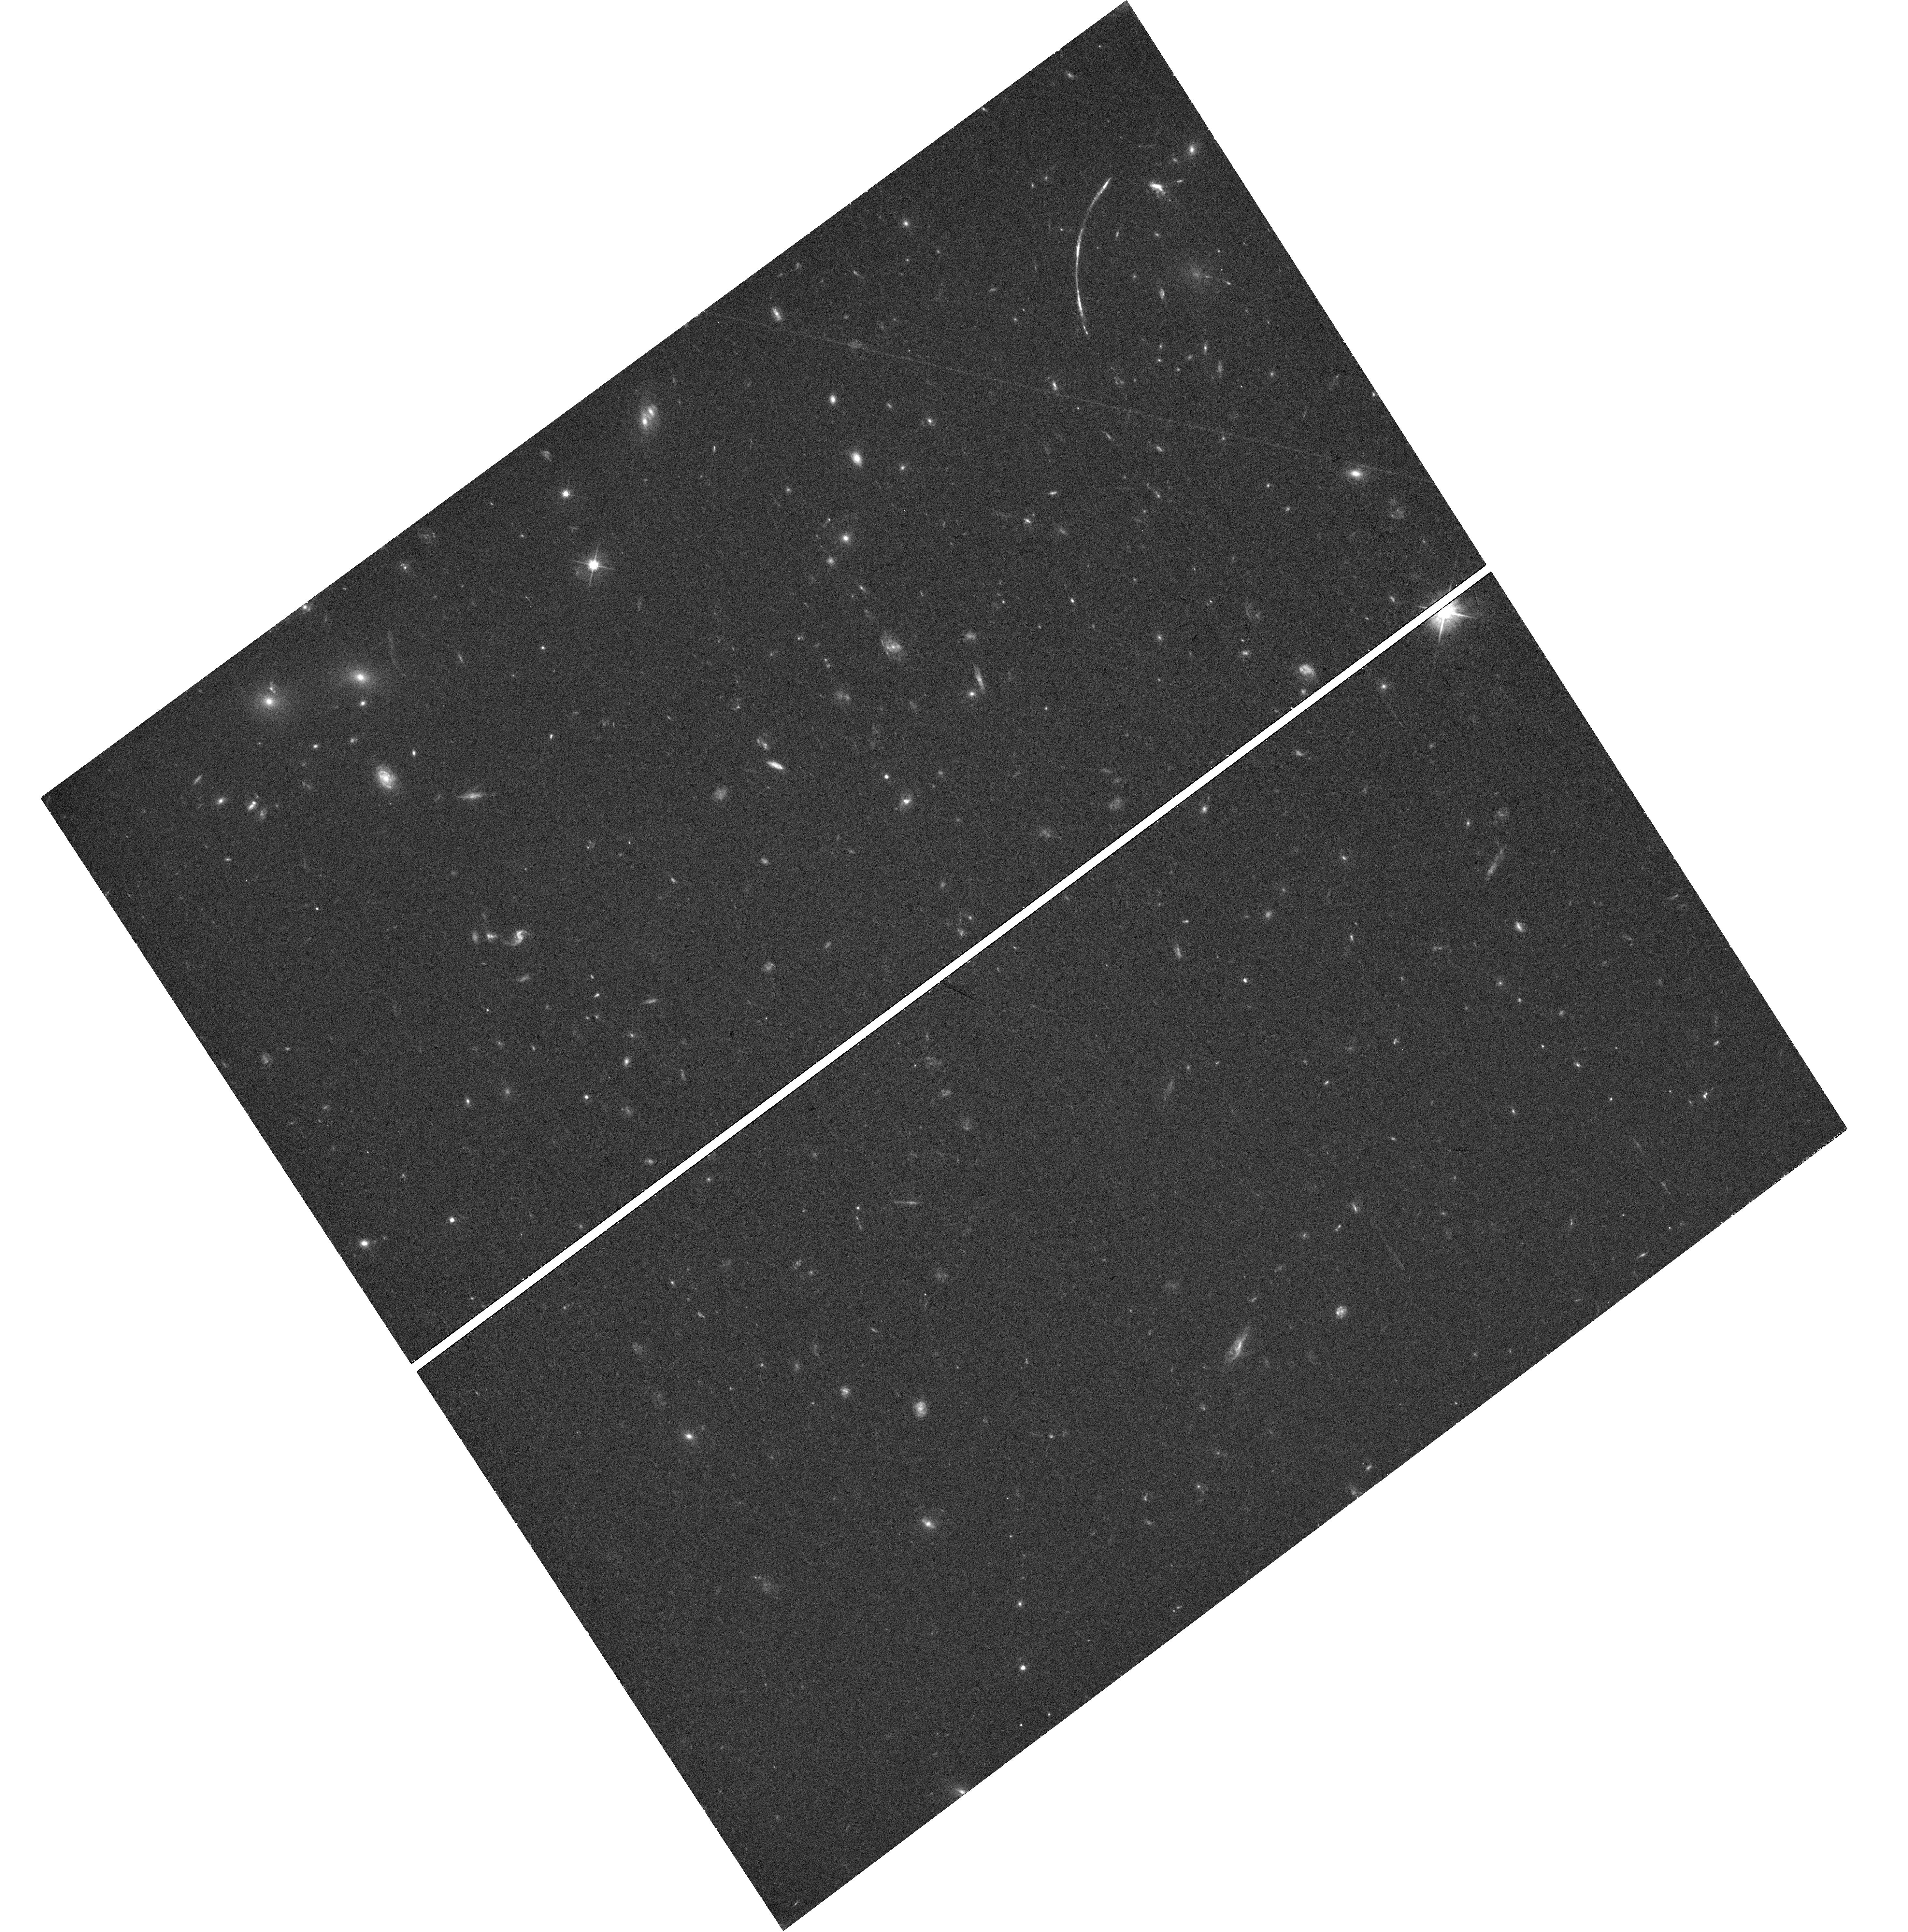
Target: SGASJ1110+6459. Instrument: WFC3/UVIS. Filter: F555W. Exposure: 38 min. Observation ID: hst_17311_04_wfc3_uvis_f555w_if4804

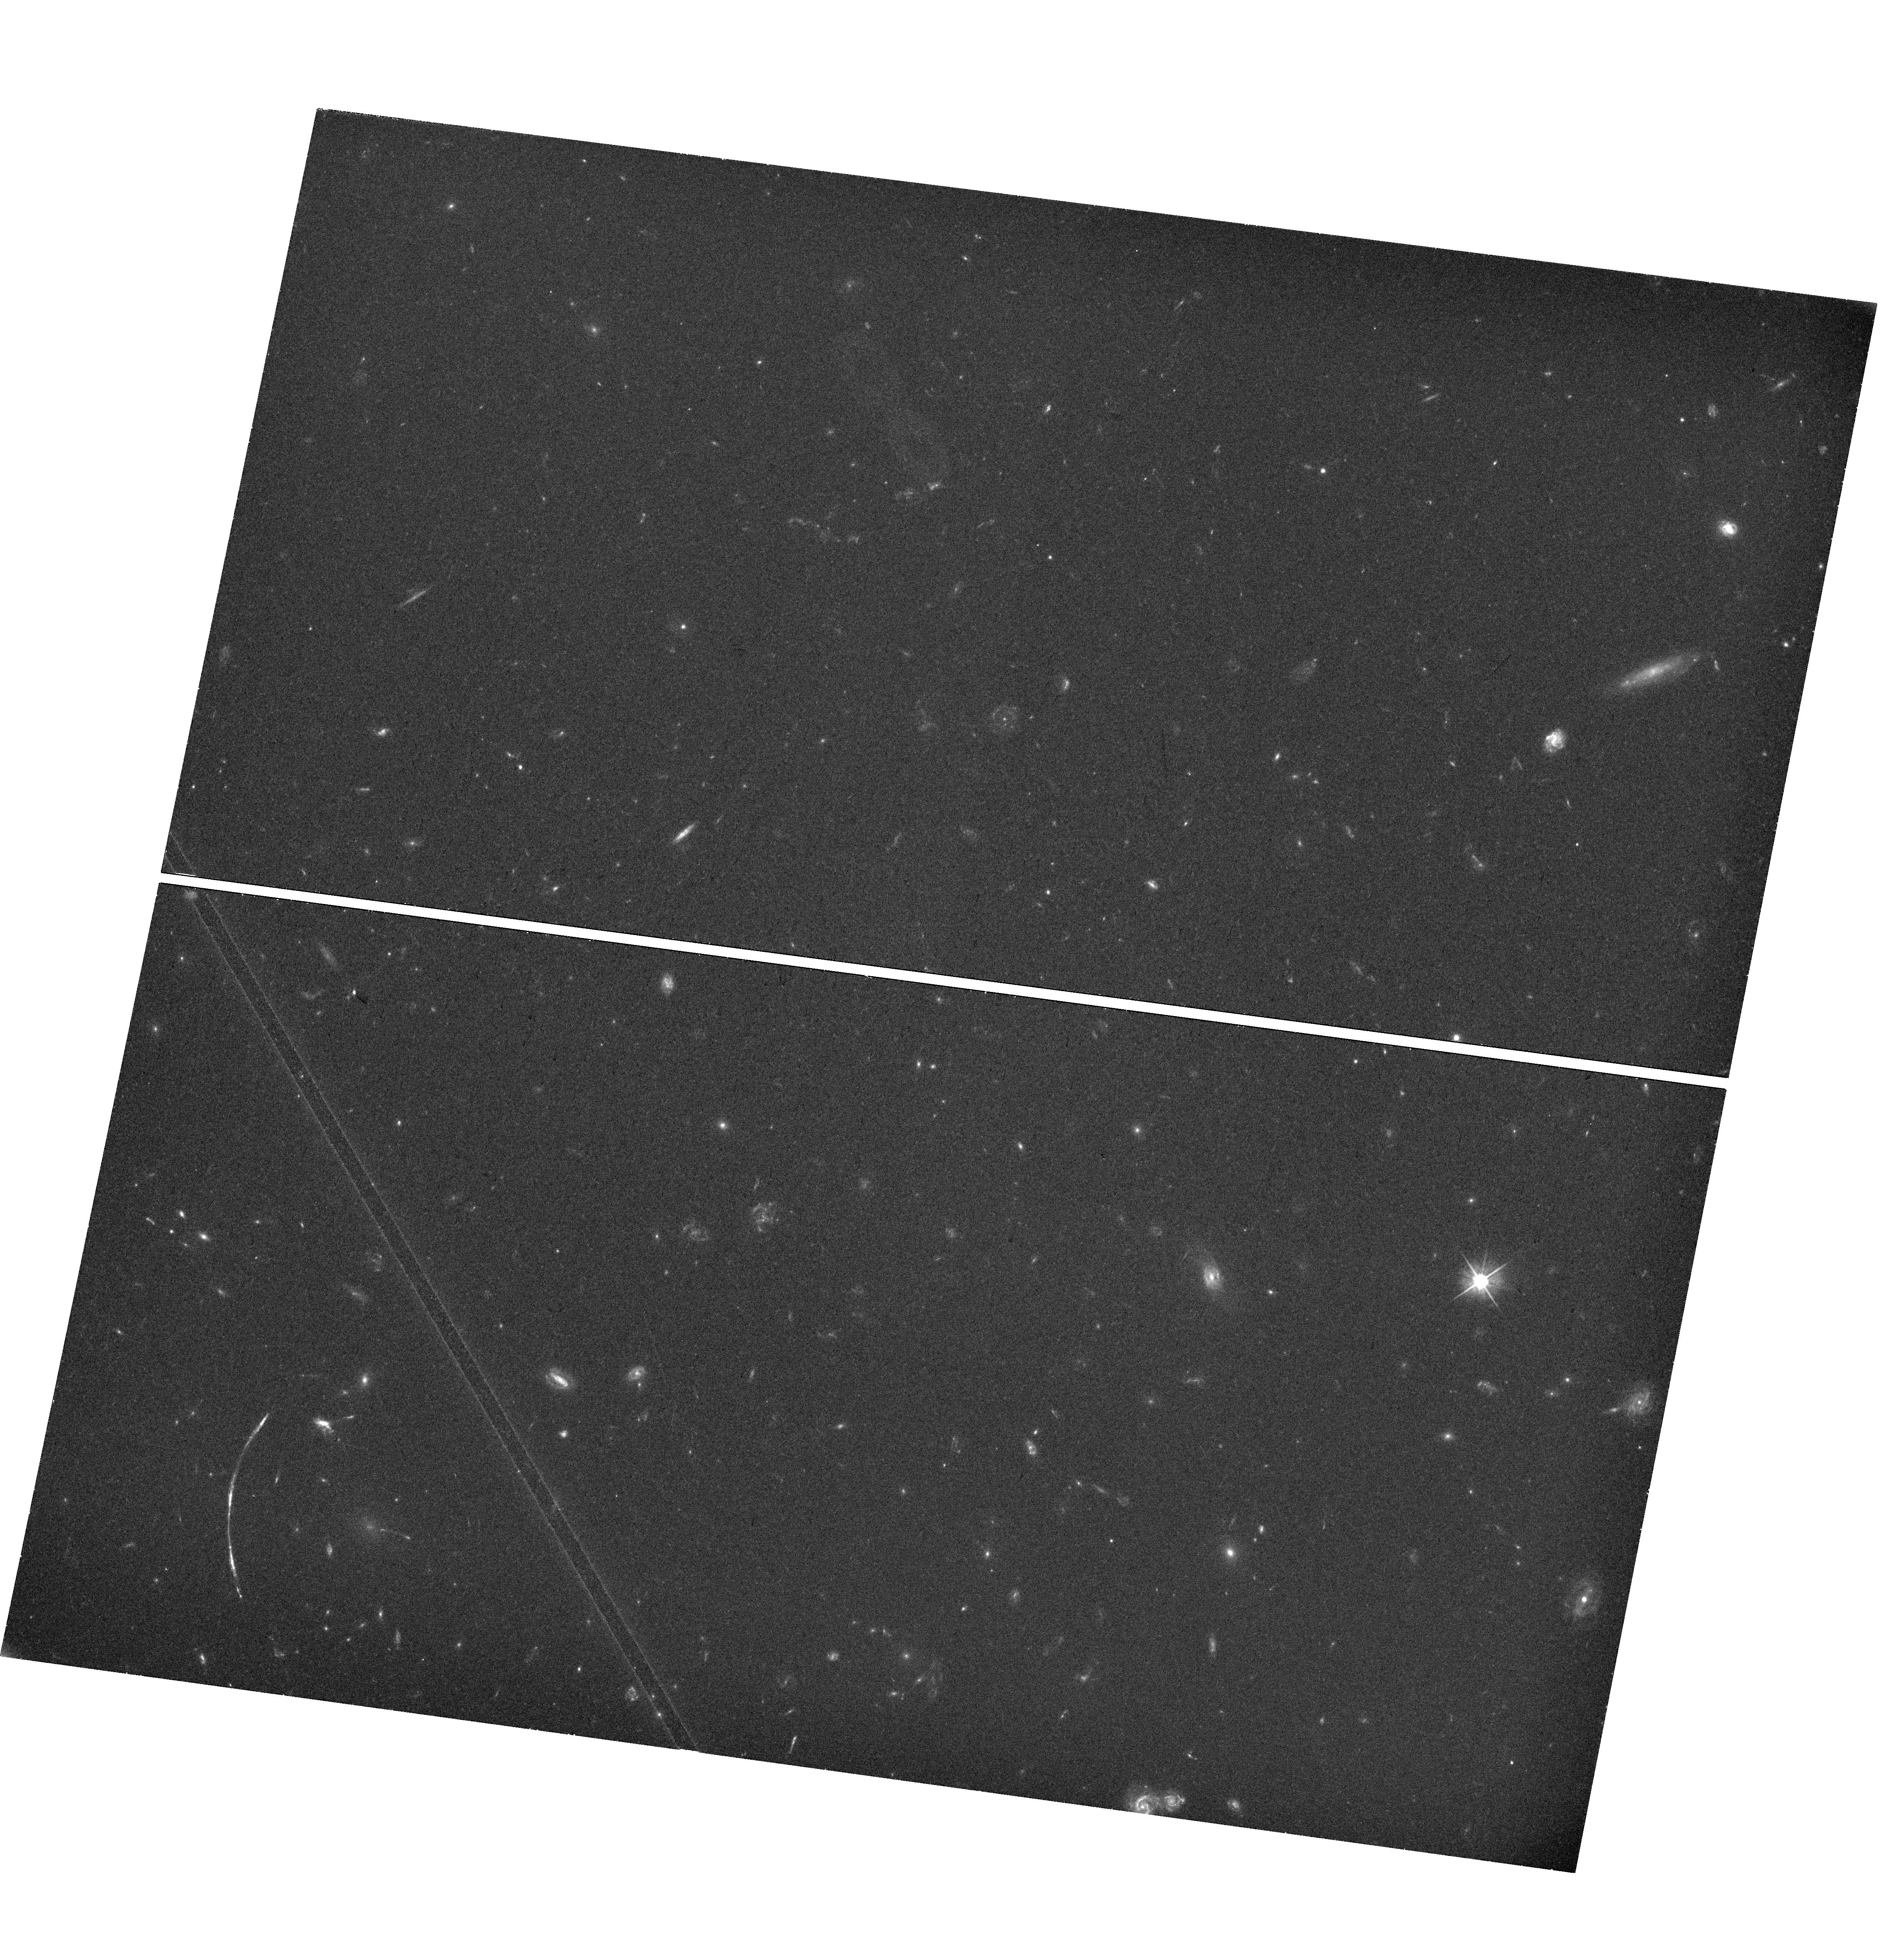
Target: SGASJ1110+6459. Instrument: WFC3/UVIS. Filter: F555W. Exposure: 44 min. Observation ID: hst_17311_02_wfc3_uvis_f555w_if4802

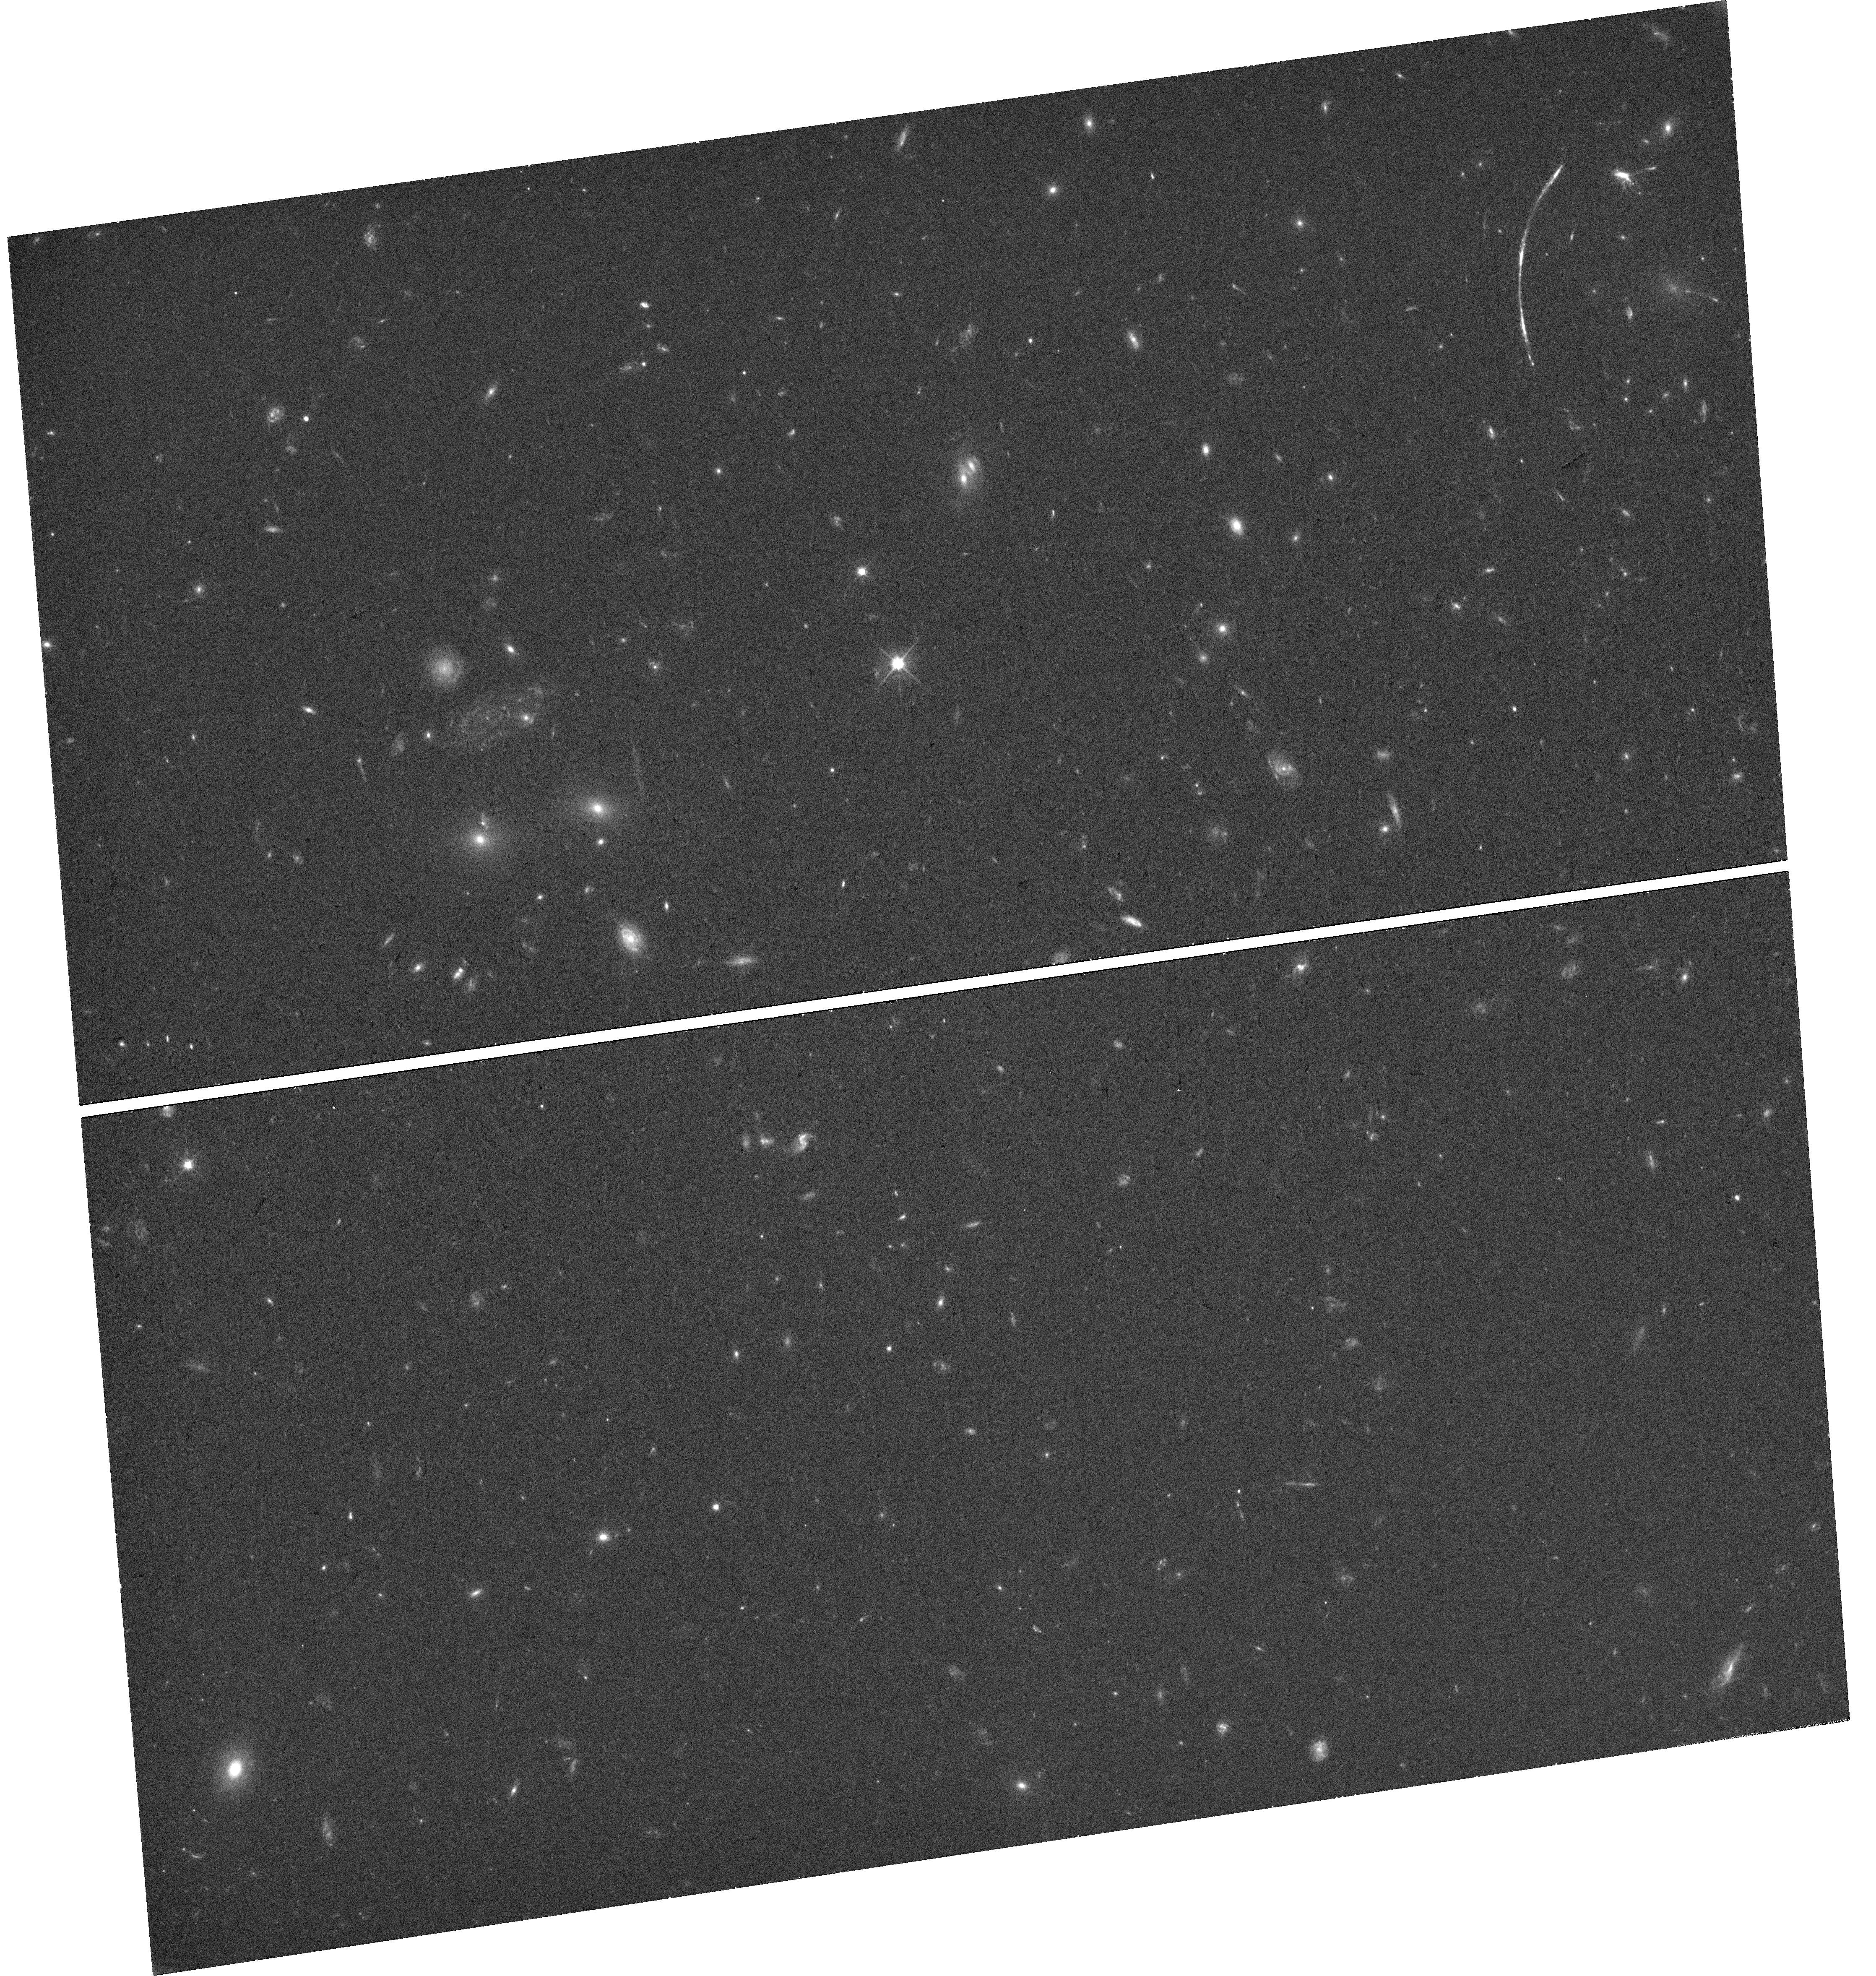
Target: SGASJ1110+6459. Instrument: WFC3/UVIS. Filter: F555W. Exposure: 38 min. Observation ID: hst_17311_05_wfc3_uvis_f555w_if4805

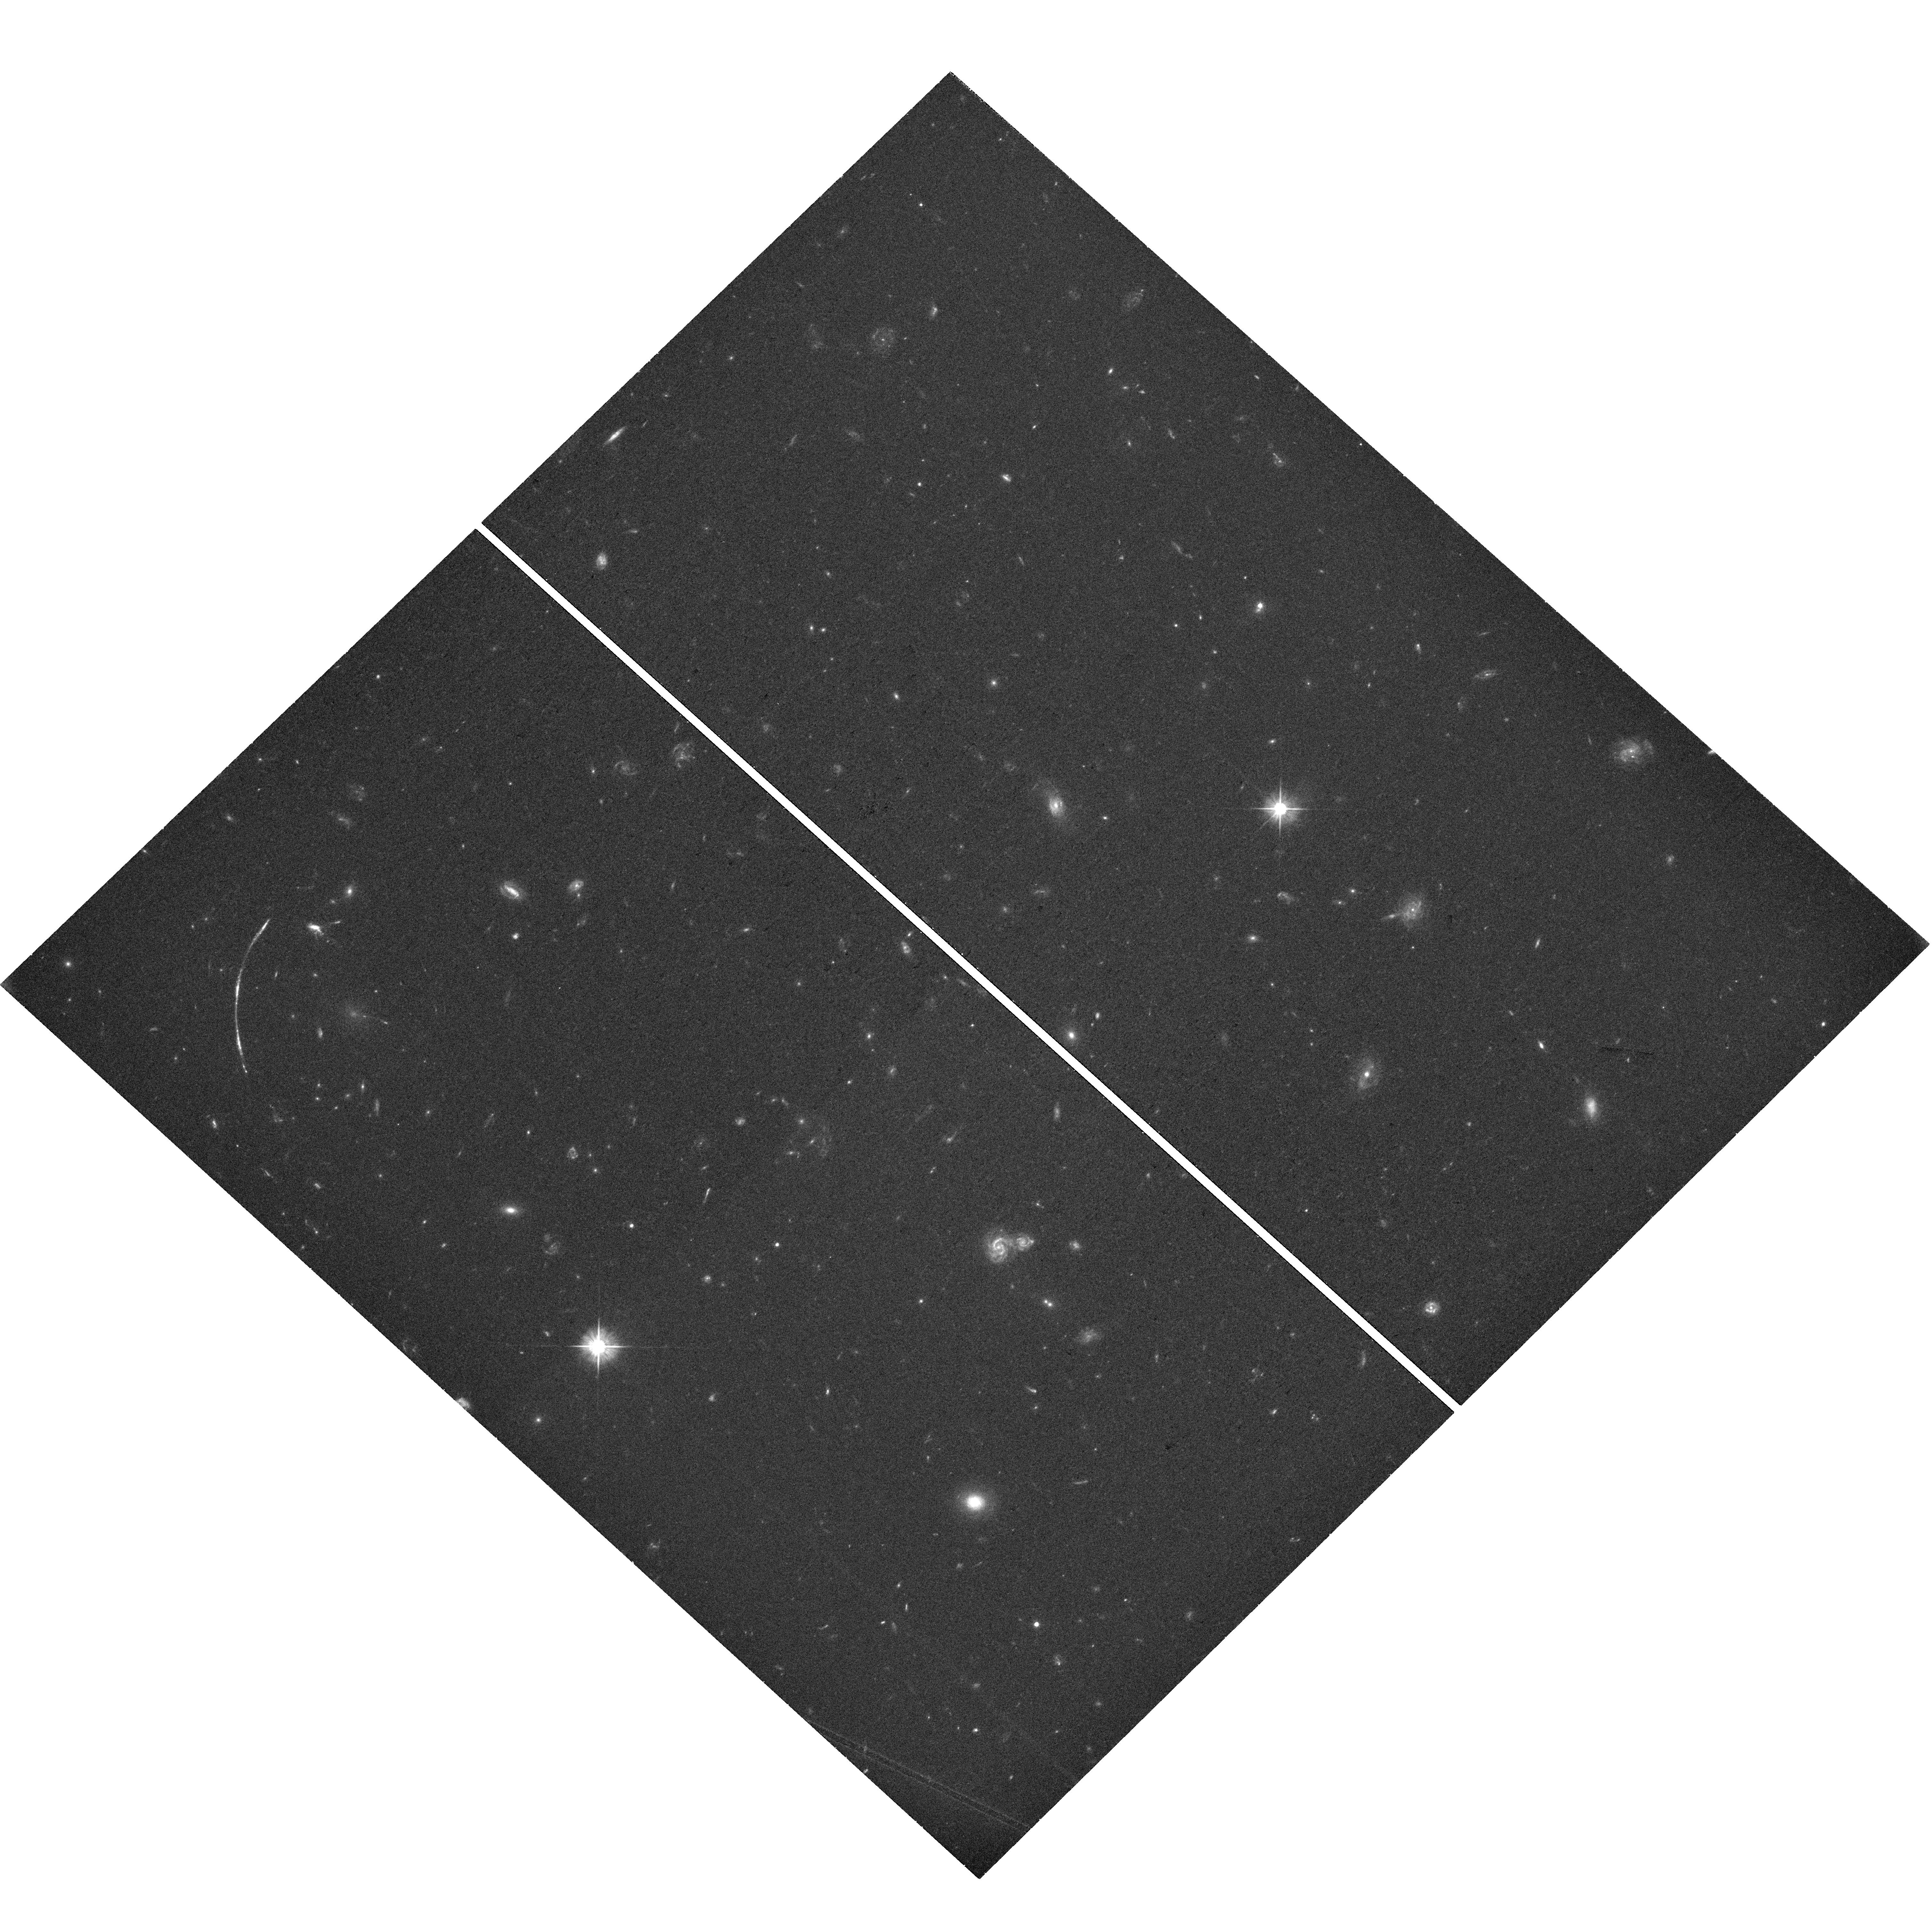
Target: SGASJ1110+6459. Instrument: WFC3/UVIS. Filter: F555W. Exposure: 38 min. Observation ID: hst_17311_03_wfc3_uvis_f555w_if4803

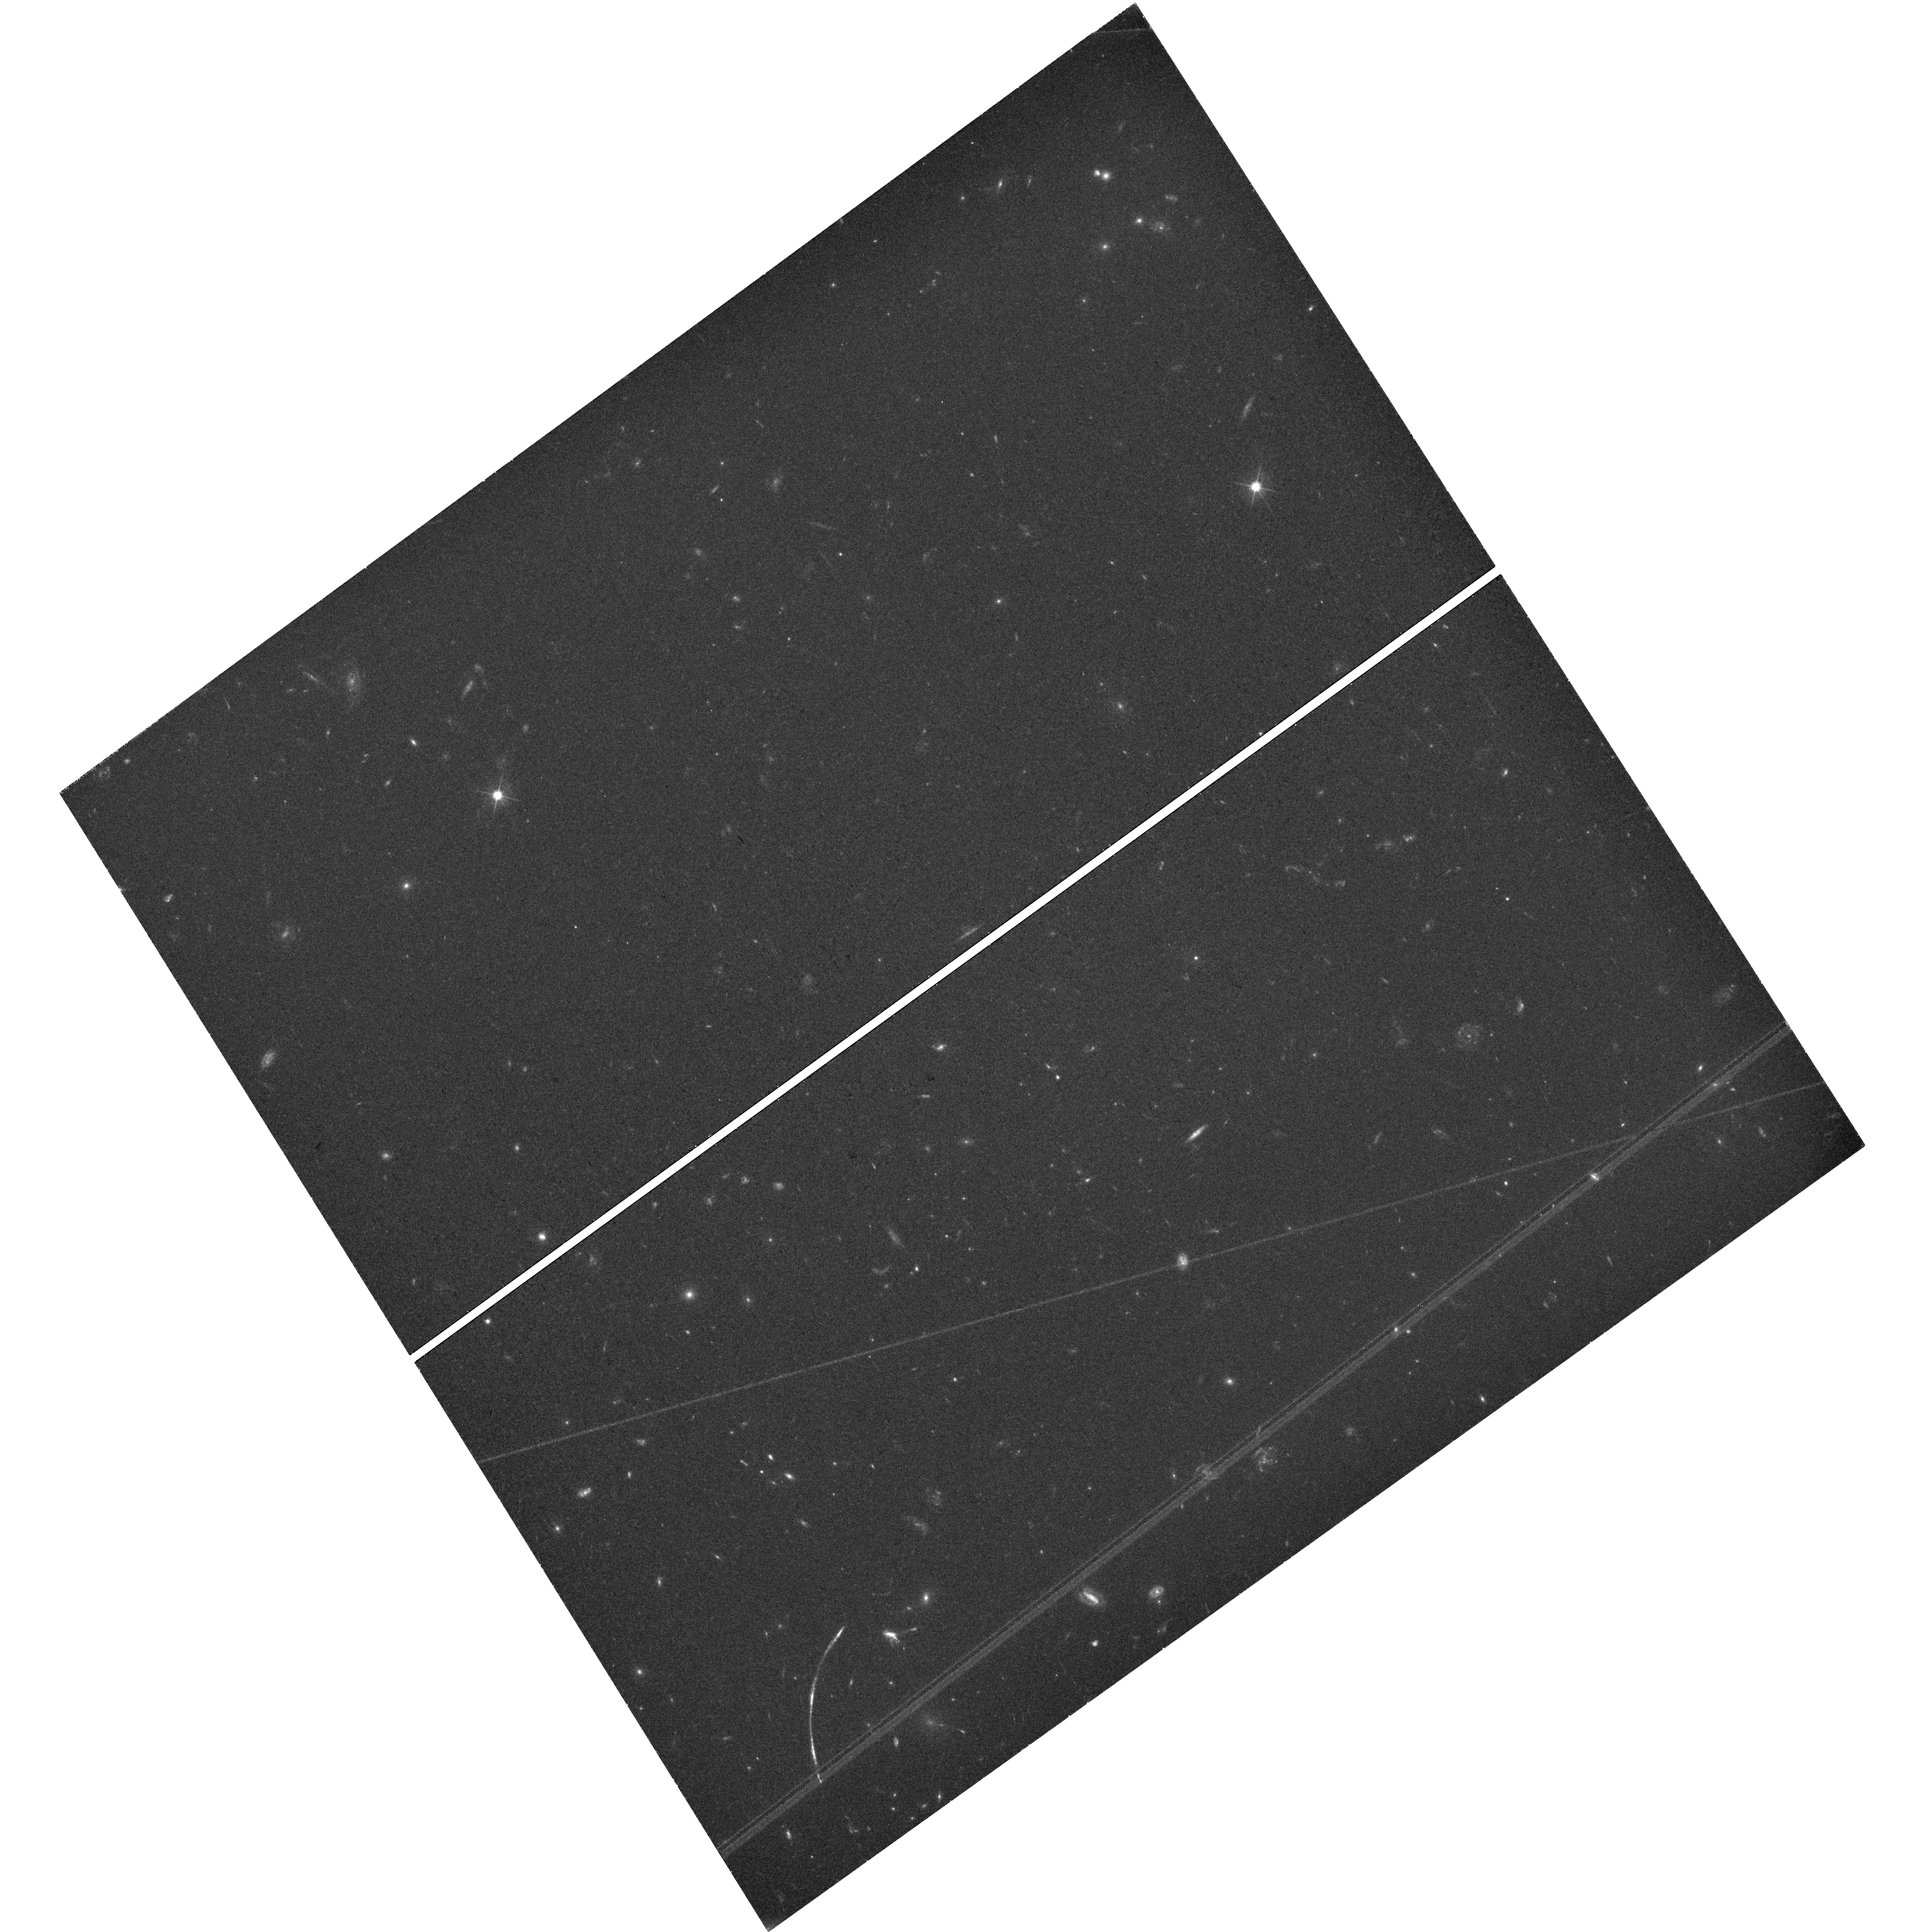
Target: SGASJ1110+6459. Instrument: WFC3/UVIS. Filter: F555W. Exposure: 44 min. Observation ID: hst_17311_01_wfc3_uvis_f555w_if4801

Resolving Star Formation At the Star Cluster Scale Down to ~30 pc at z=2.5 (PI: Bayliss, Matthew)

Understanding the modes and physical scale of star-formation in the distant universe requires resolved studies of individual star-forming regions and their stellar populations. This is a proposal to use one of the most spectacular strongly lensed galaxies known to spatially resolve the properties of dozens of individual compact, star-forming clumps with physical sizes ~<30 pc at z=2.5. The fortuitous strong lensing configuration of the target system provides a truly unique opportunity to perform a spatially resolved census of the diffuse and clumpy star formation and ionized nebular gas in a lensed starburst galaxy at Cosmic Noon. We will obtain broadband NIRCam imaging and NIRSpec IFU spectroscopy to measure the stellar continuum from 0.13-1.3 microns, and nebular emission lines between 0.3-0.9 microns. Spectroscopy will inform spectral diagnostics of the nebular gas (ionization state, metallicity, dust extinction) and map the velocity structure of the galaxy. The spectroscopy and broadband SEDs will be used to jointly constrain the star formation histories and stellar populations of individual clumps and diffuse star-formation across the galaxy. All of this will be done on spatially resolved scales down to ~<30 pc. These analyses will reveal whether the compact star forming regions are associated with the larger galaxy structure, or if they have different phase space and chemical properties that identify them as proto- or newly formed young globular clusters. This program will unpack the diversity of star-forming structures and star formation histories, including any "pure" single-burst star-forming regions, within a starburst galaxy at z=2.5.